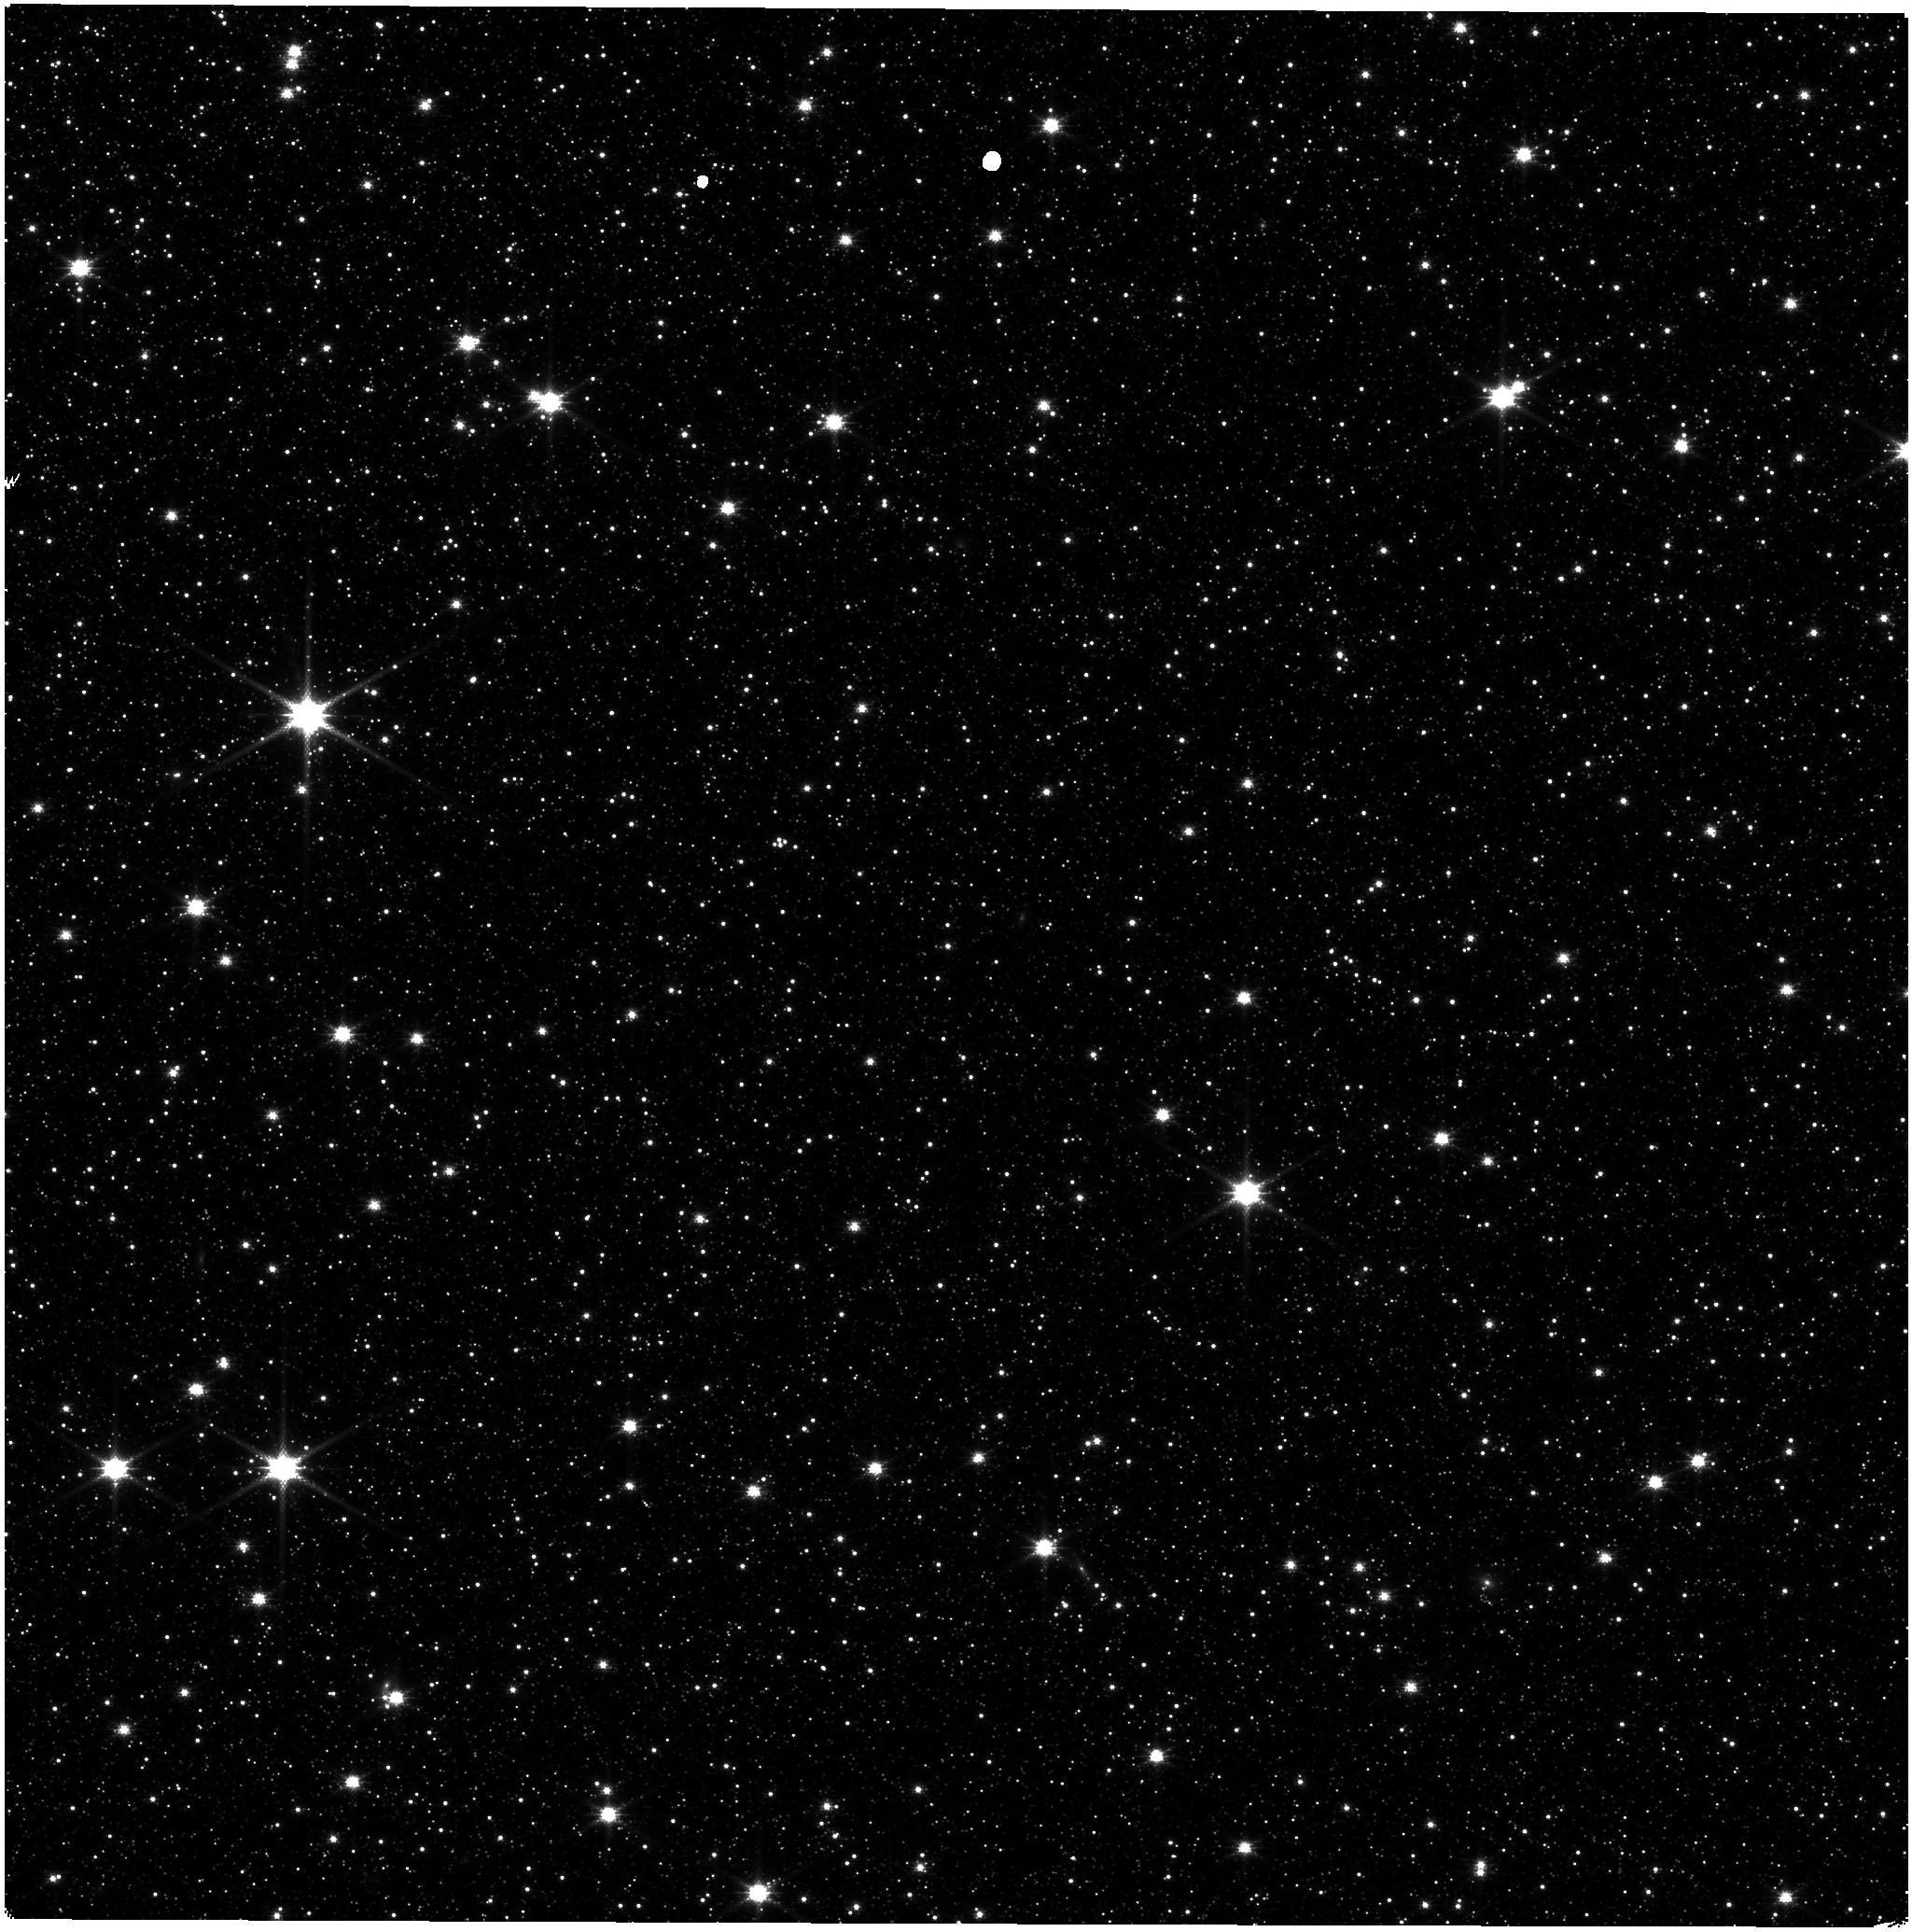
Target: LMC-NIRISS-FGS-ALIGNMENT. Instrument: NIRISS. Filter: CLEAR+F140M. Exposure: 7 min. Observation ID: jw01501-o002_t001_niriss_clear-f140m

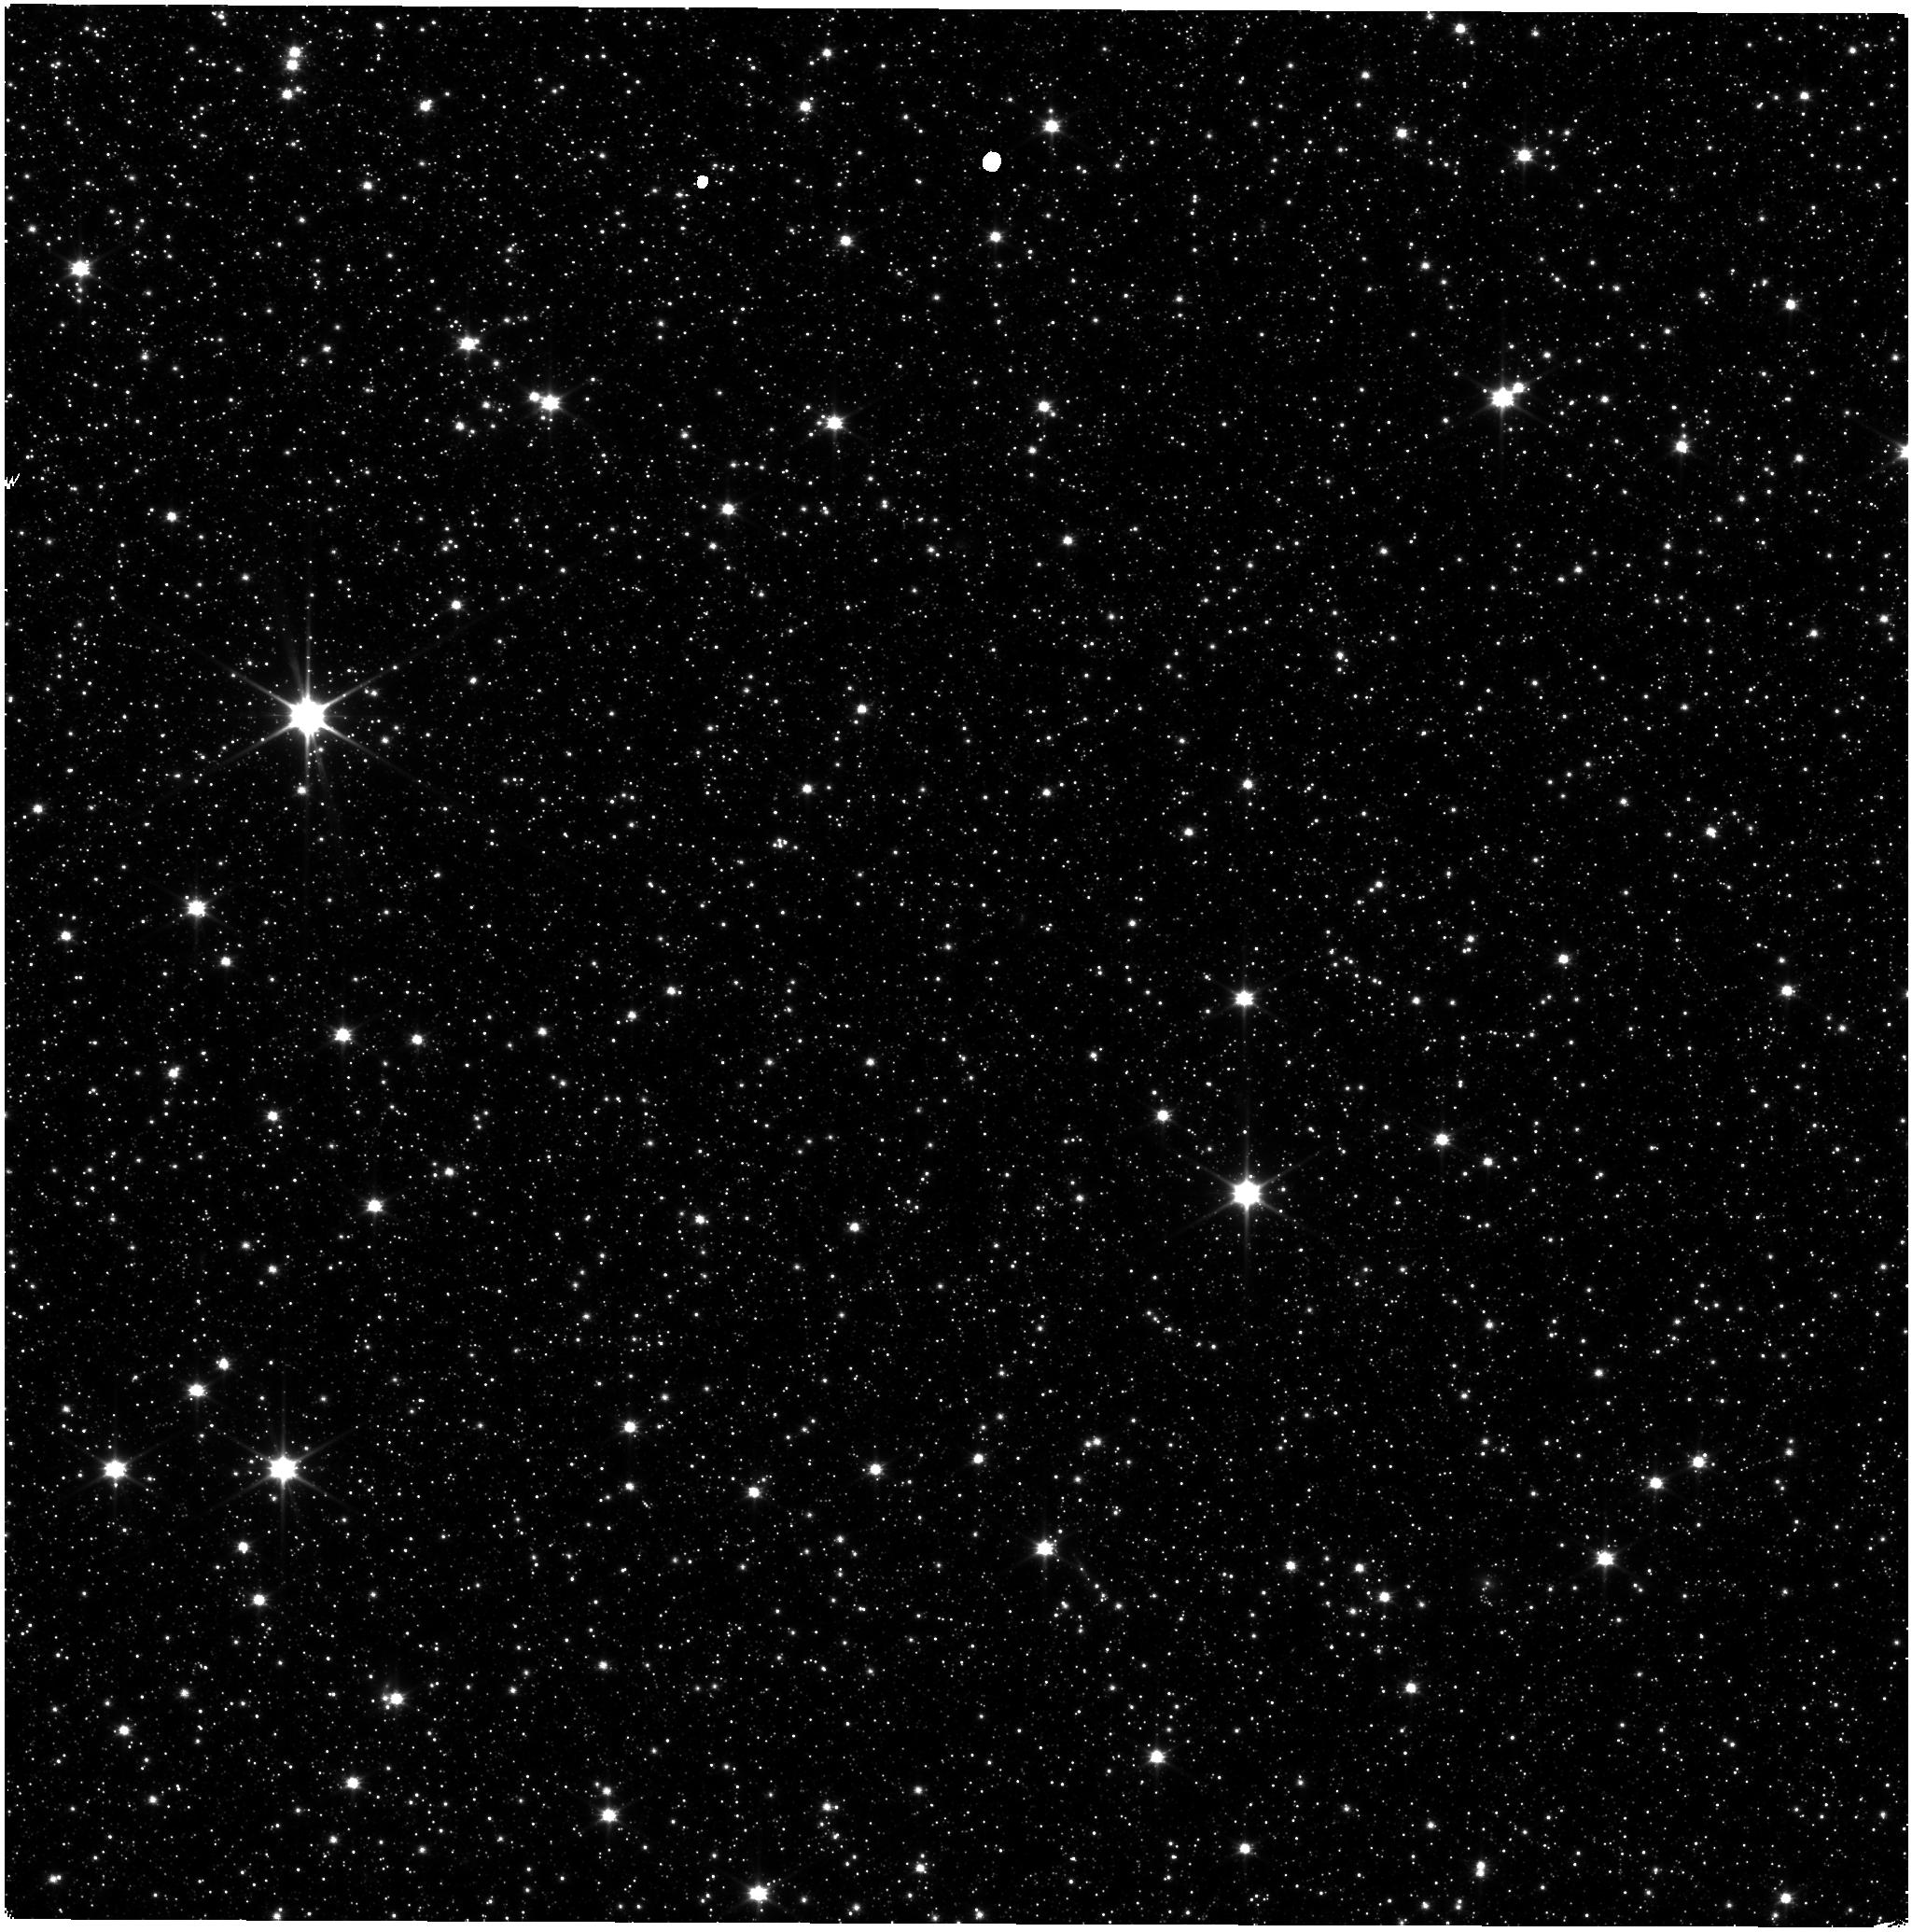
Target: LMC-NIRISS-FGS-ALIGNMENT. Instrument: NIRISS. Filter: CLEAR+F090W. Exposure: 4 min. Observation ID: jw01501-o002_t001_niriss_clear-f090w

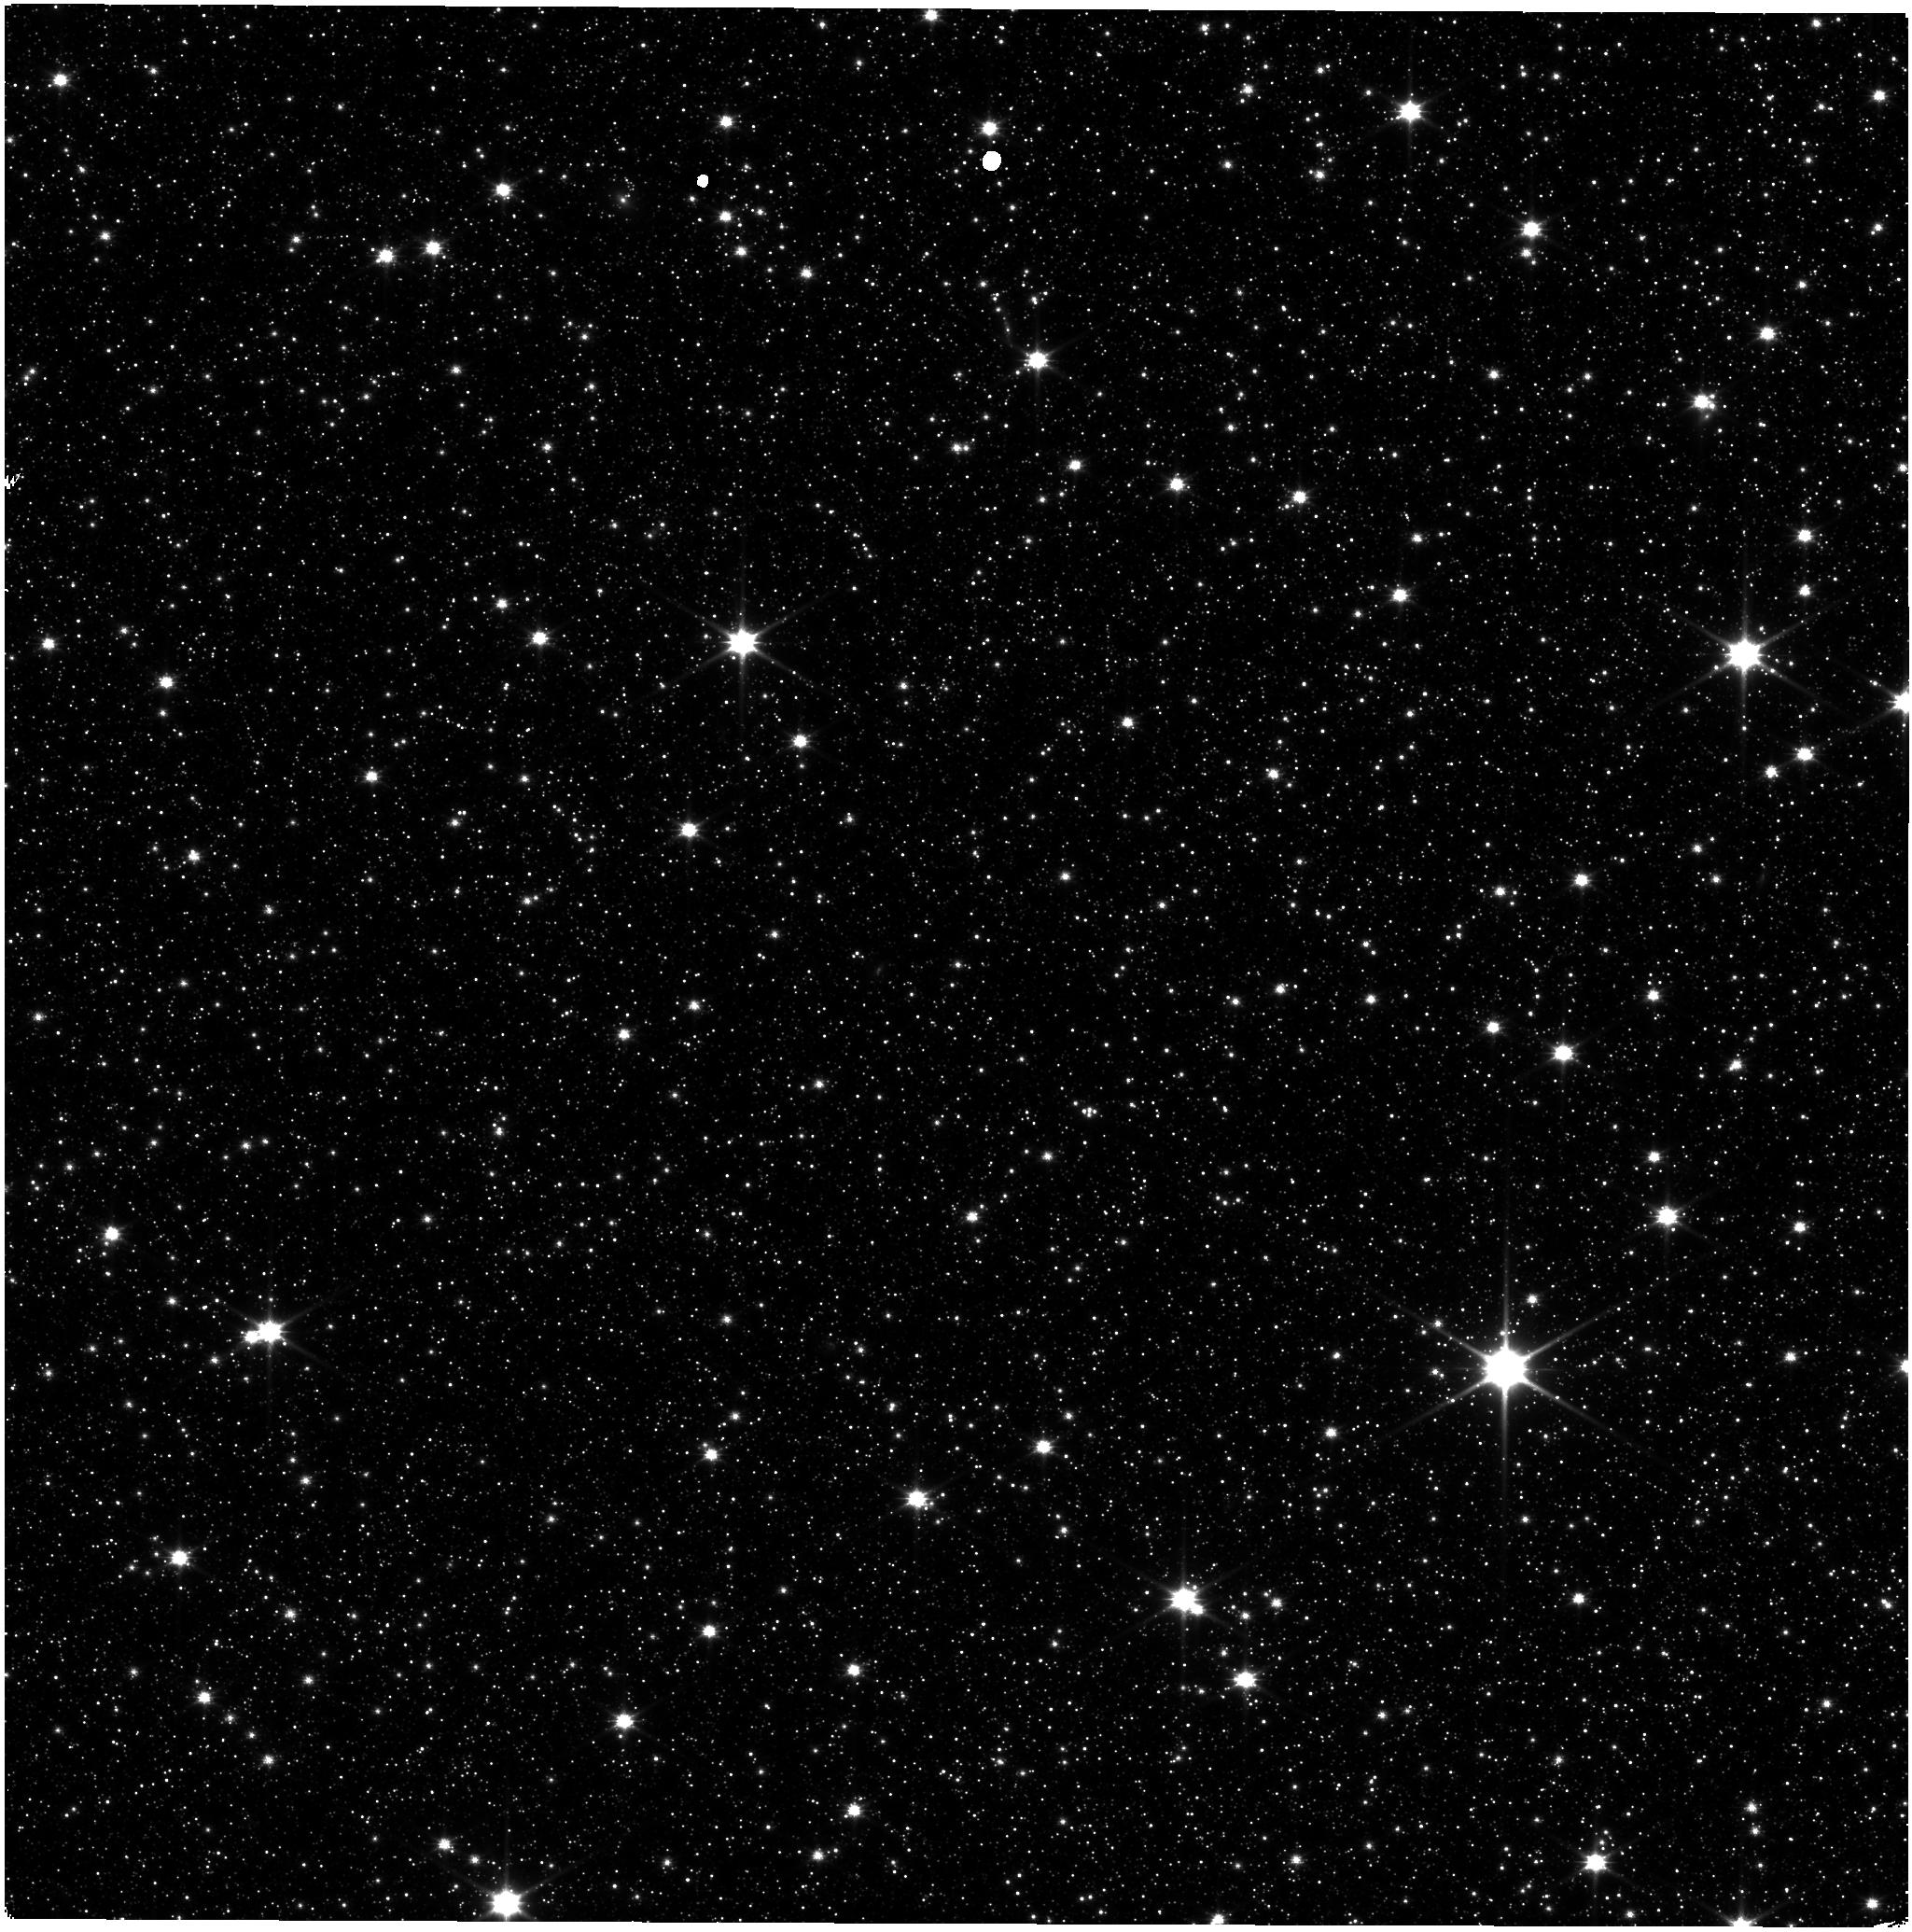
Target: LMC-NIRISS-FGS-ALIGNMENT. Instrument: NIRISS. Filter: CLEAR+F115W. Exposure: 4 min. Observation ID: jw01501-o001_t001_niriss_clear-f115w

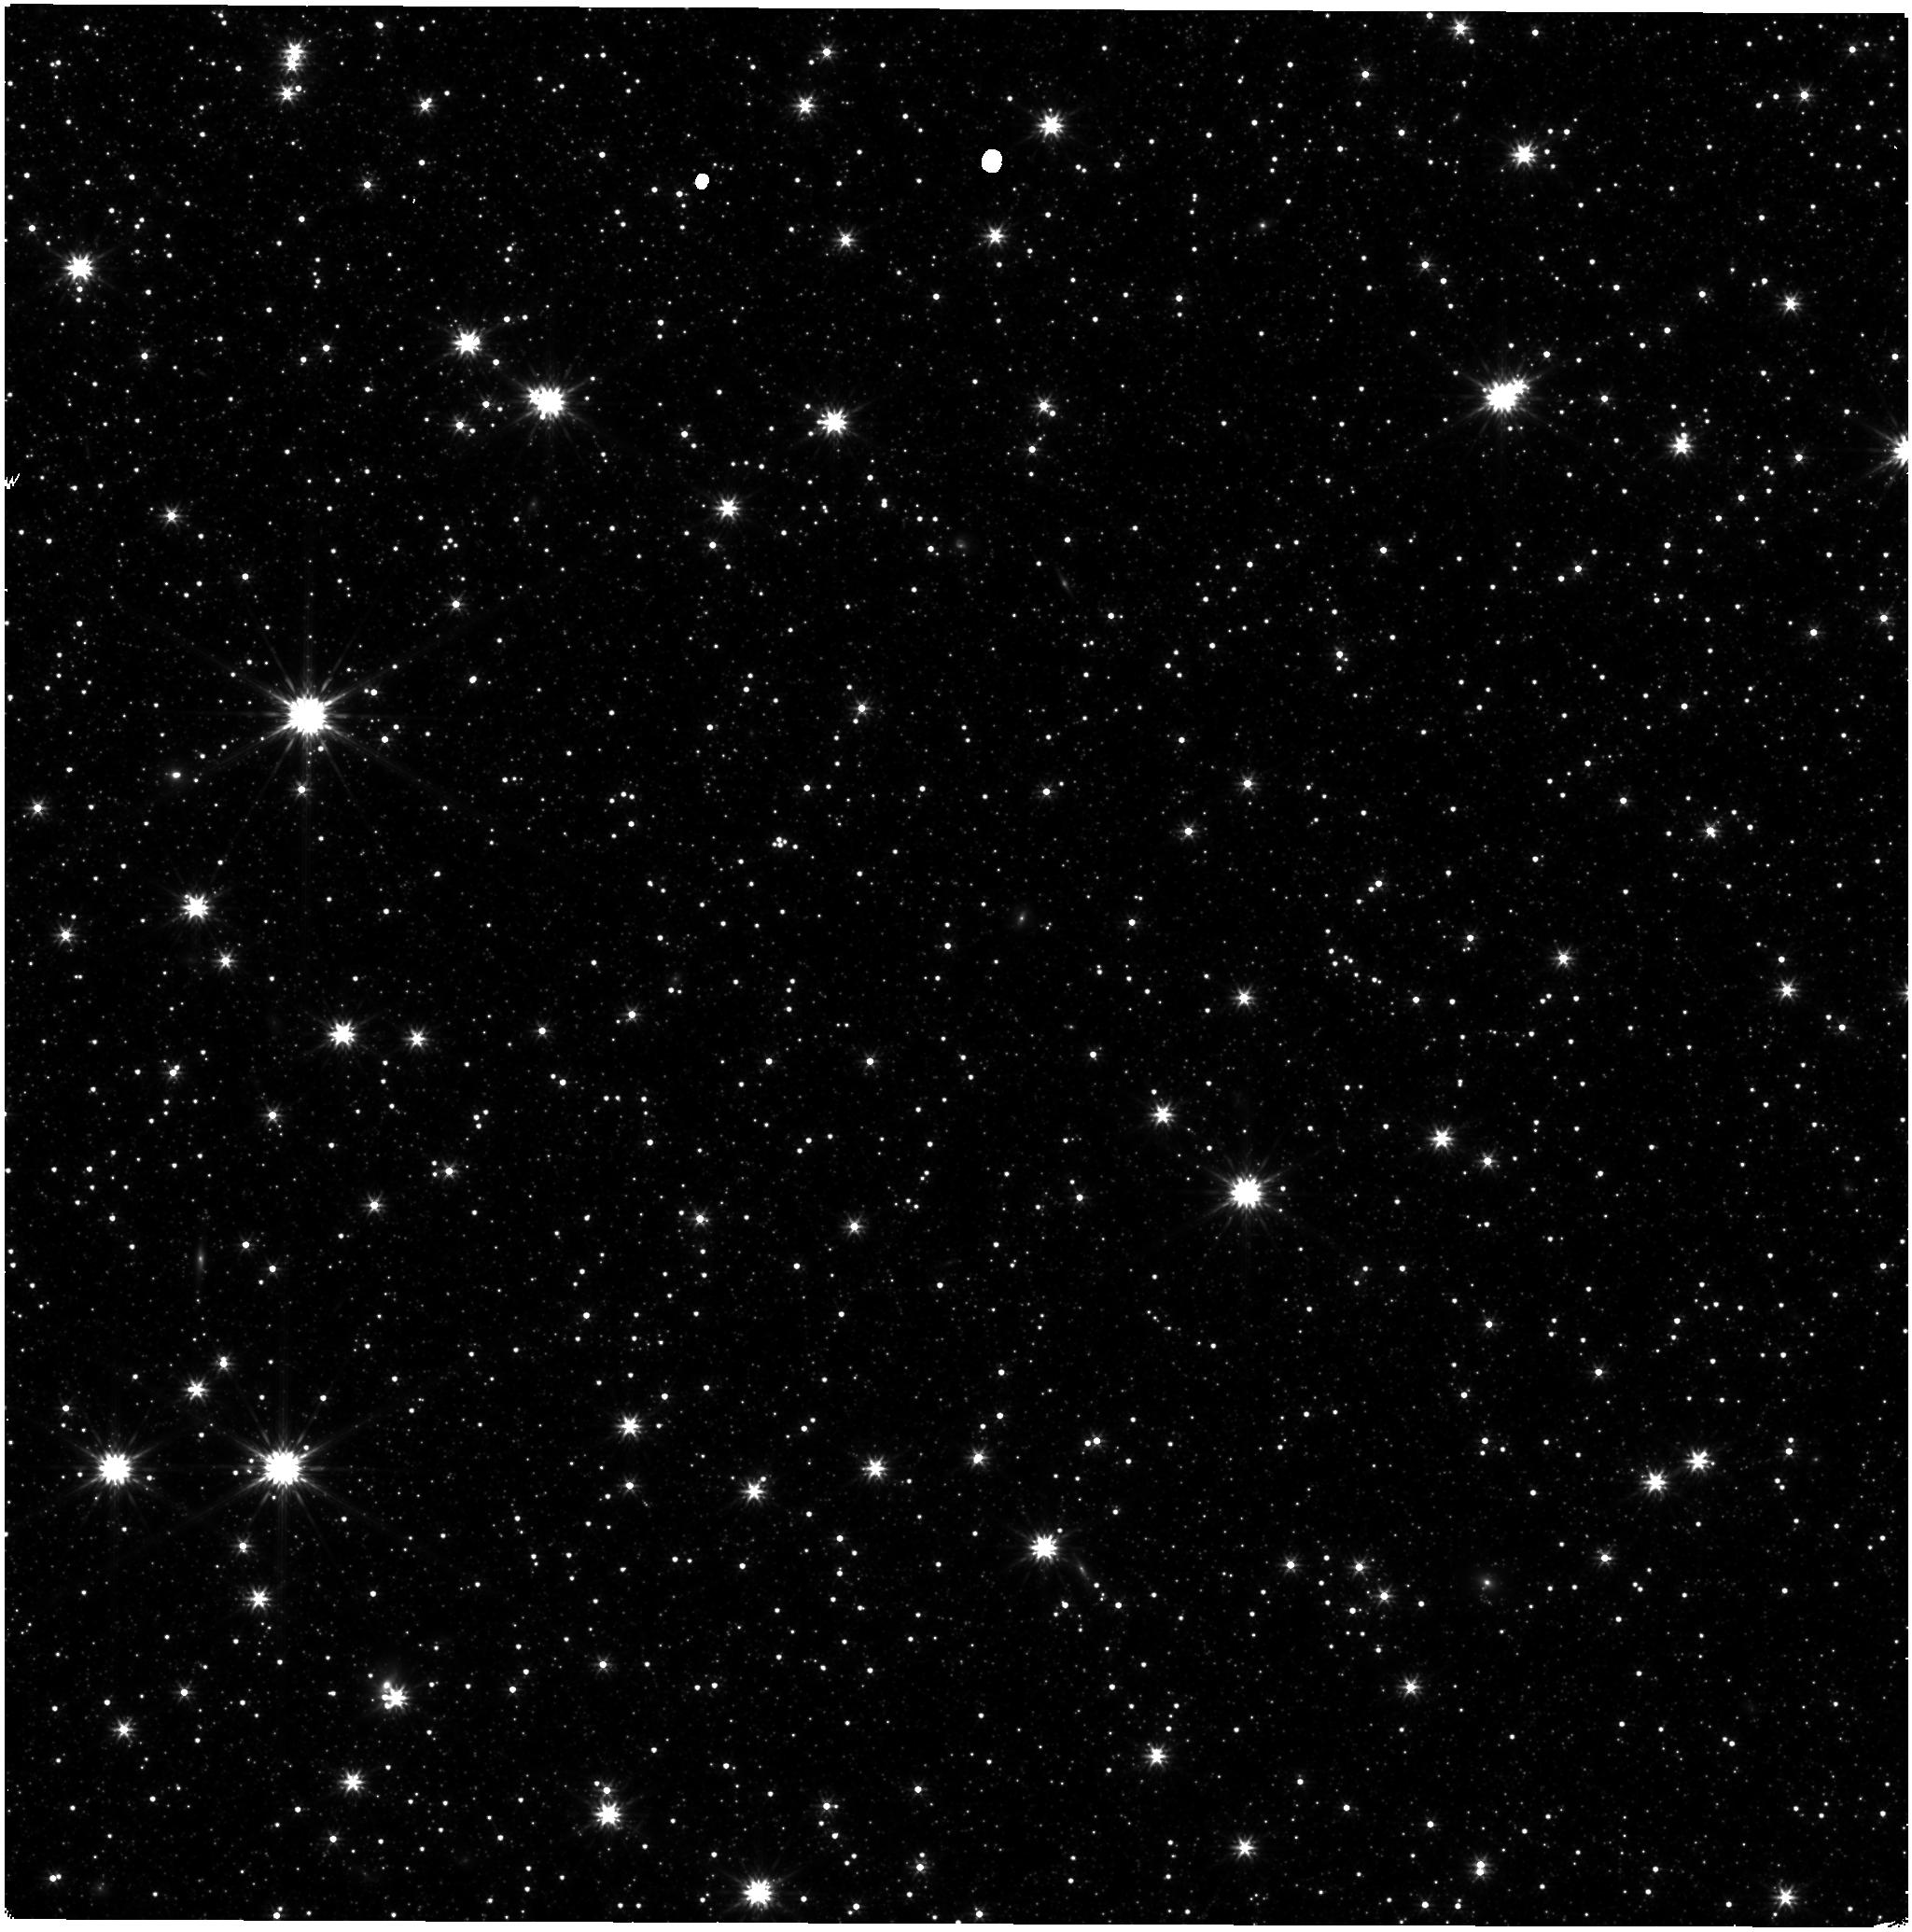
Target: LMC-NIRISS-FGS-ALIGNMENT. Instrument: NIRISS. Filter: F277W. Exposure: 7 min. Observation ID: jw01501-o002_t001_niriss_clearp-f277w

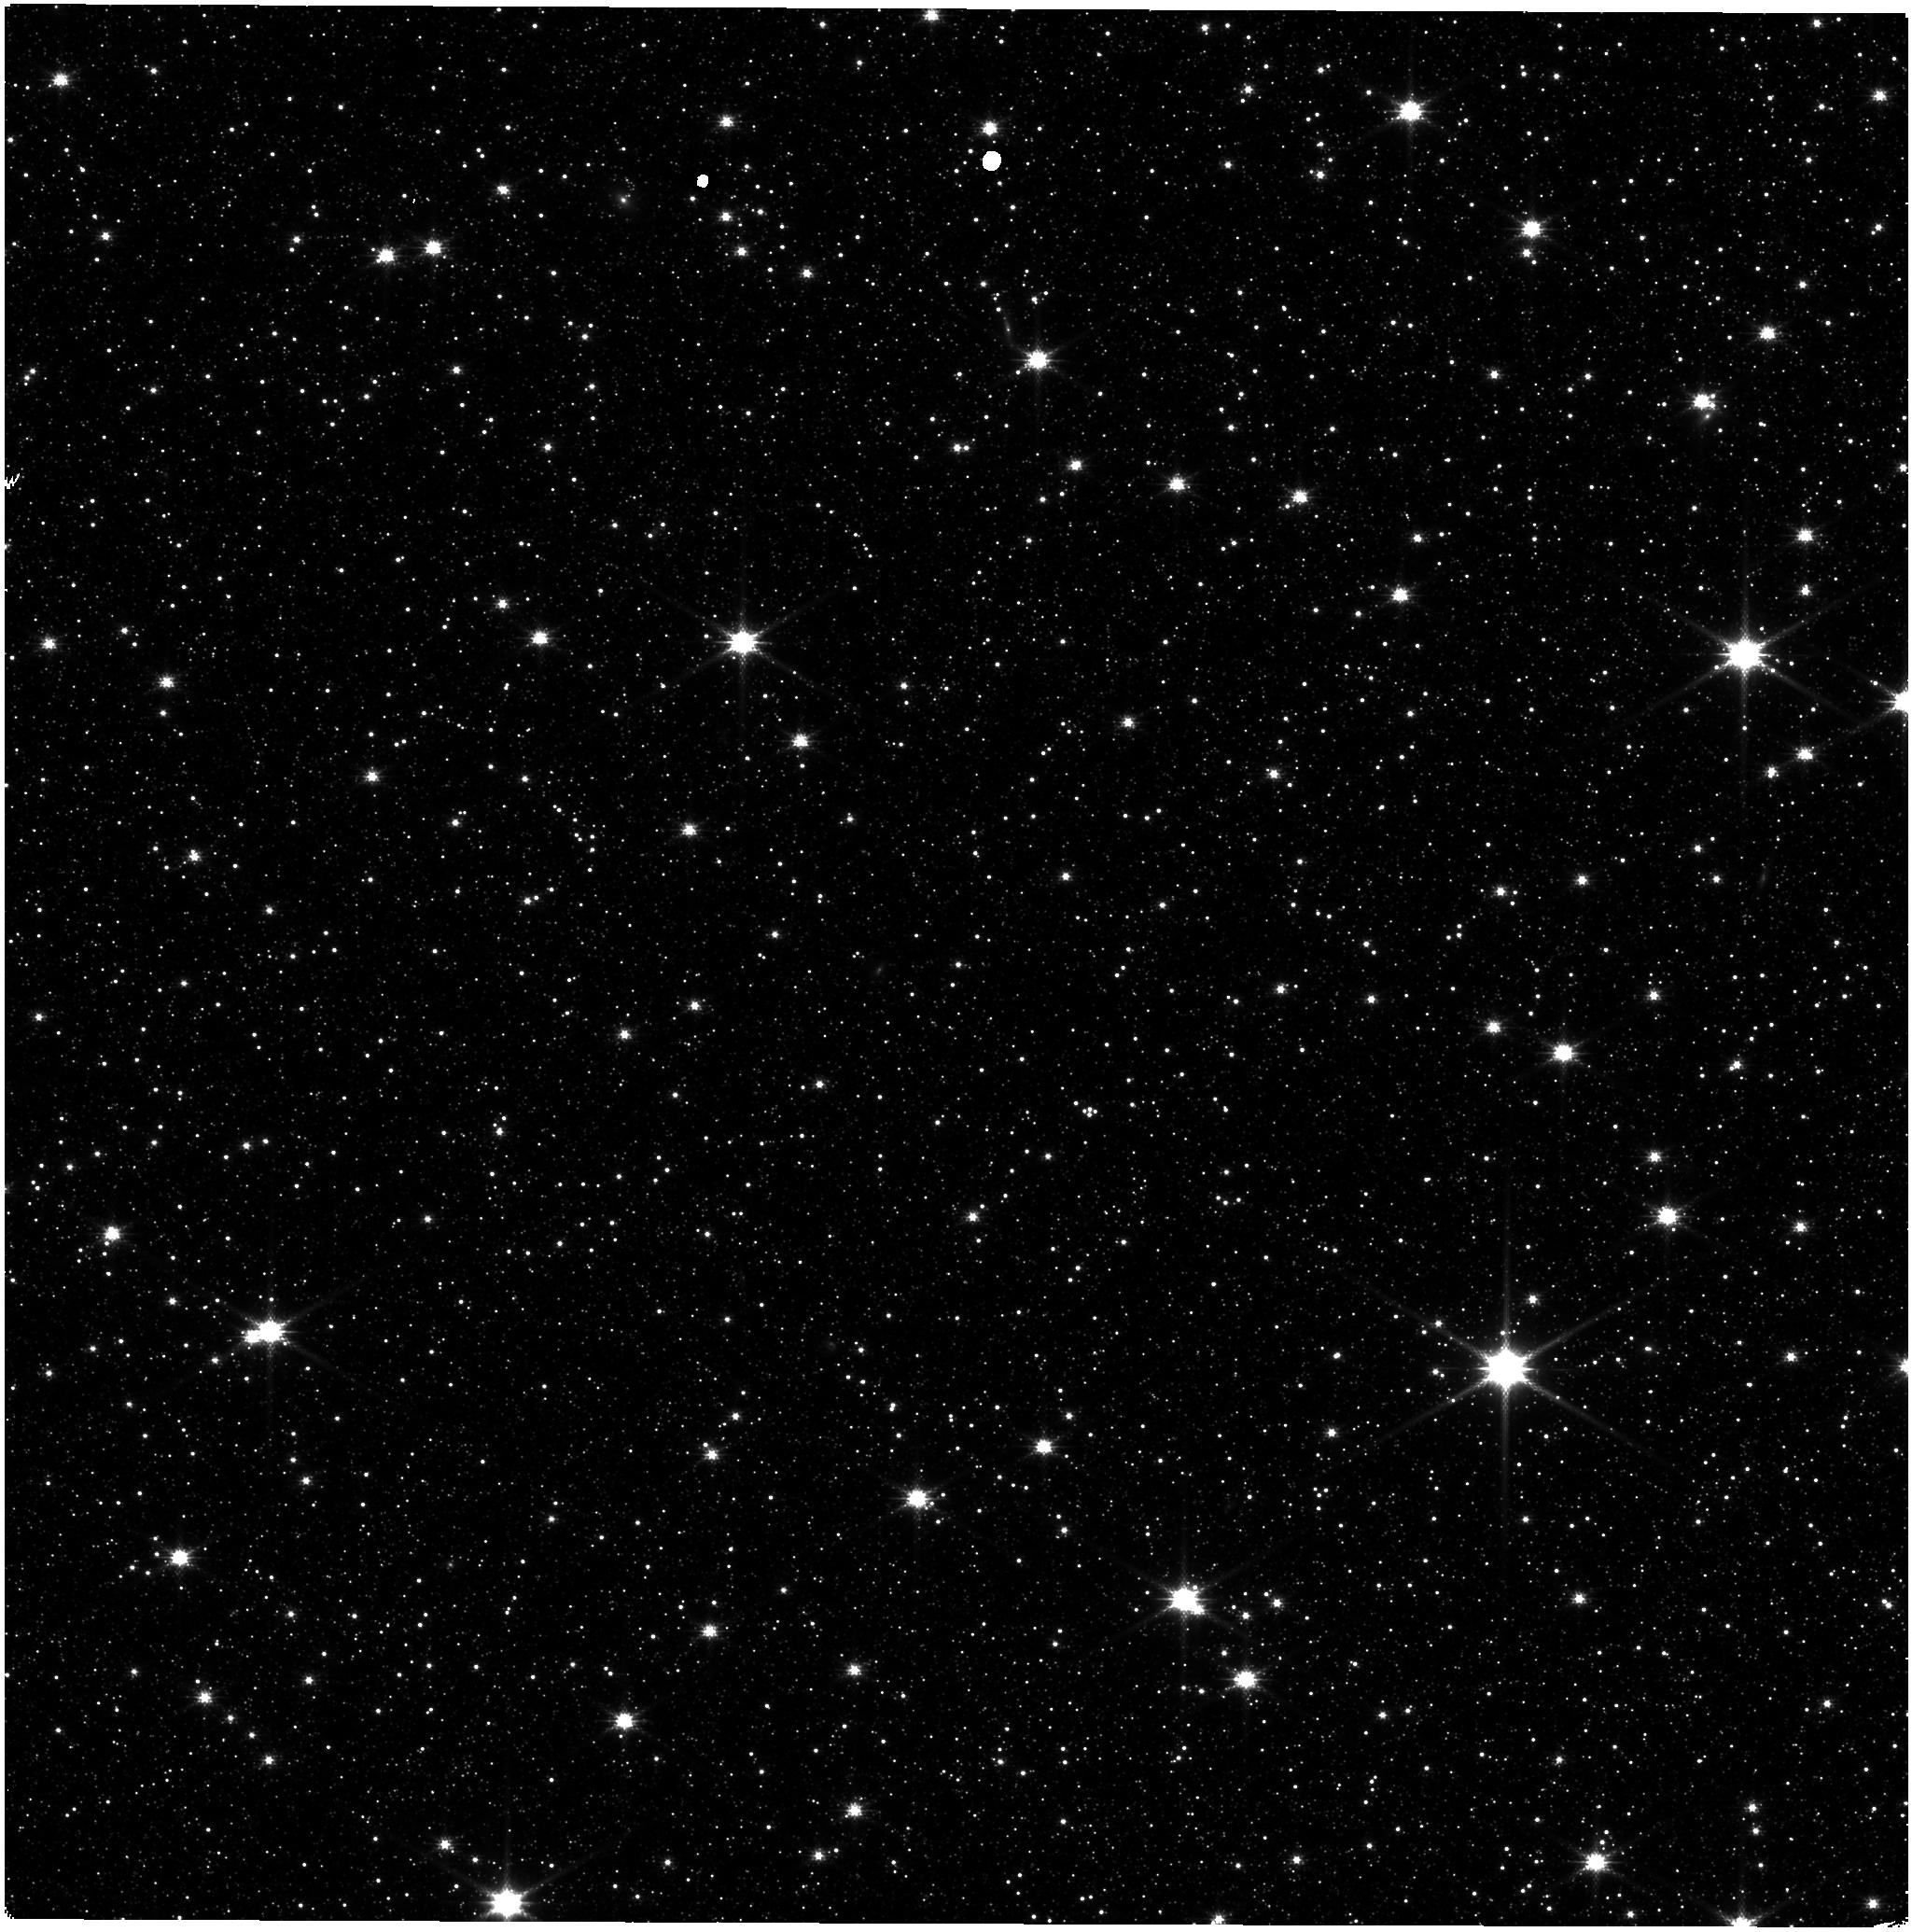
Target: LMC-NIRISS-FGS-ALIGNMENT. Instrument: NIRISS. Filter: CLEAR+F158M. Exposure: 7 min. Observation ID: jw01501-o001_t001_niriss_clear-f158m

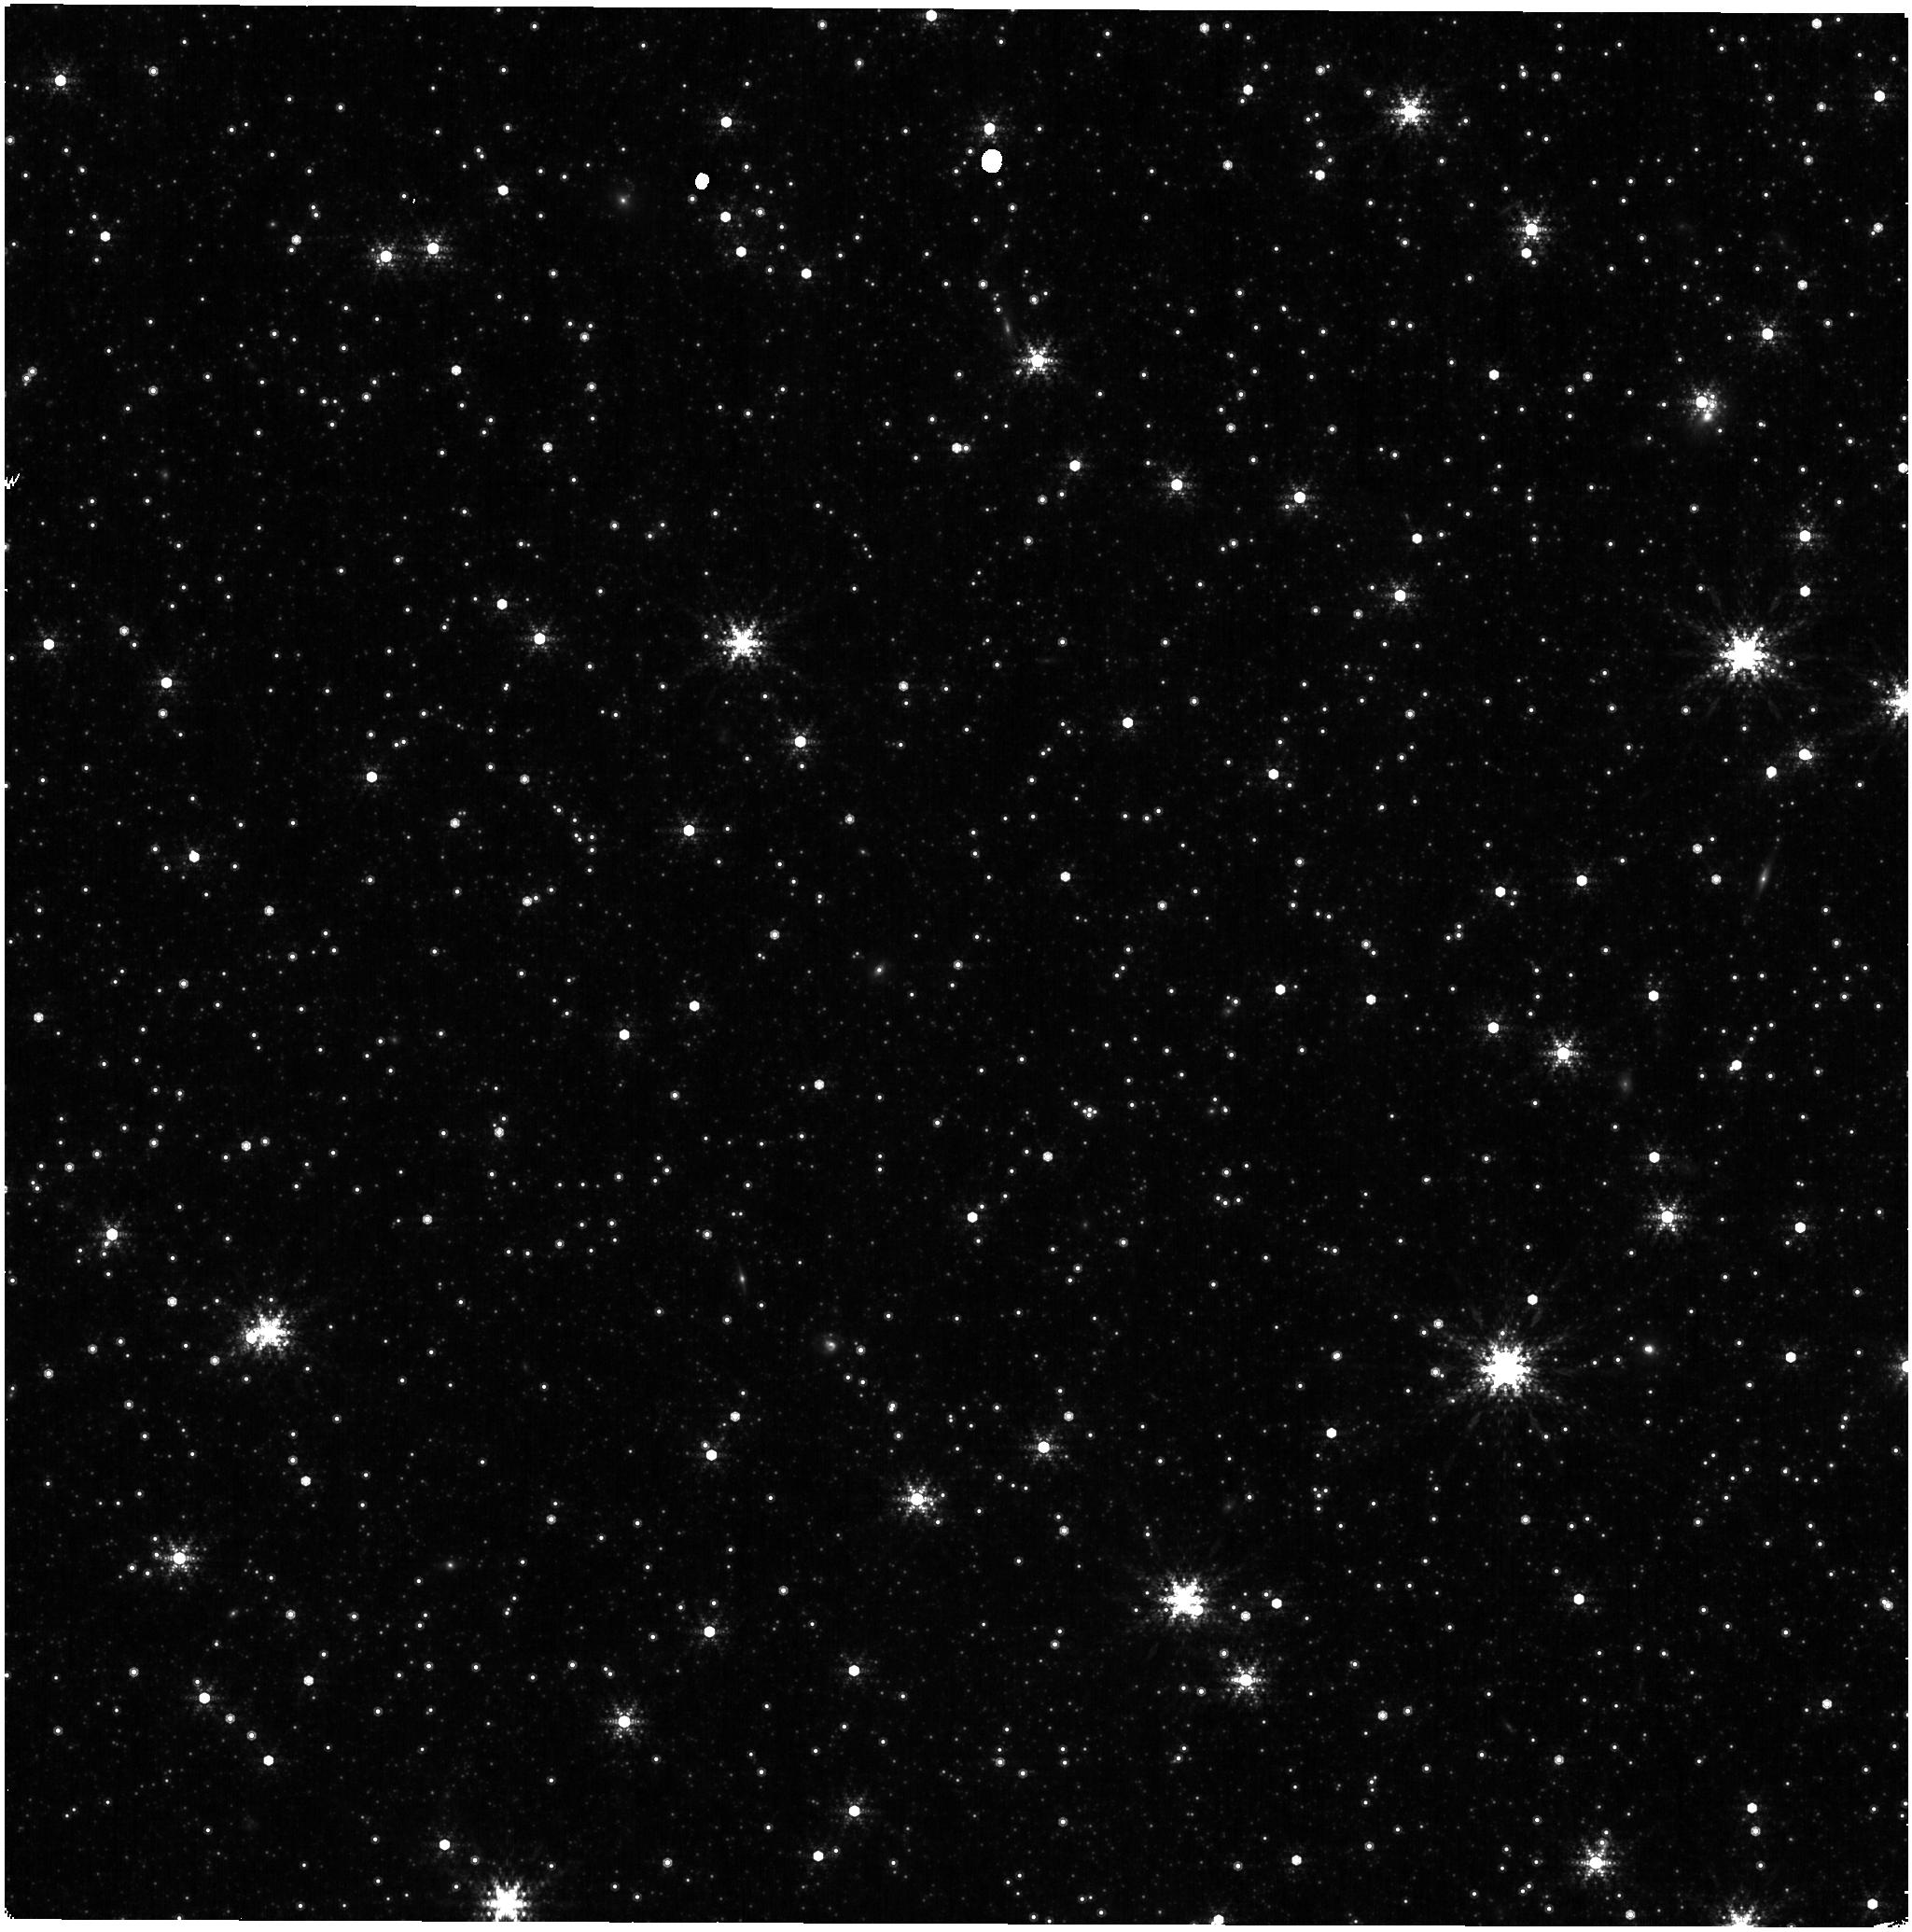
Target: LMC-NIRISS-FGS-ALIGNMENT. Instrument: NIRISS. Filter: F480M. Exposure: 7 min. Observation ID: jw01501-o001_t001_niriss_clearp-f480m

Astrometric Calibration (PI: Sohn, Sangmo Tony)

The initial astrometric calibration for NIRISS will be done in commissioning. Subsequent astrometric observations may be required to revise and improve the initial astrometric calibration. This program carries out an astrometric cailbration assuming that the initial solution is known to the required accuracy (5 milli-arc-seconds RMS precision) and that we need to carry out additional observations to refine the existing solution. The three observations in the commissioning CAR are redone here, linked together. The first such set of three observations should be done within 3 months after the end of commissioning, and the second set of three observations should be done 4 or more months after the first set. This calibration program is provisional and may change in response to system developments and the final science program.